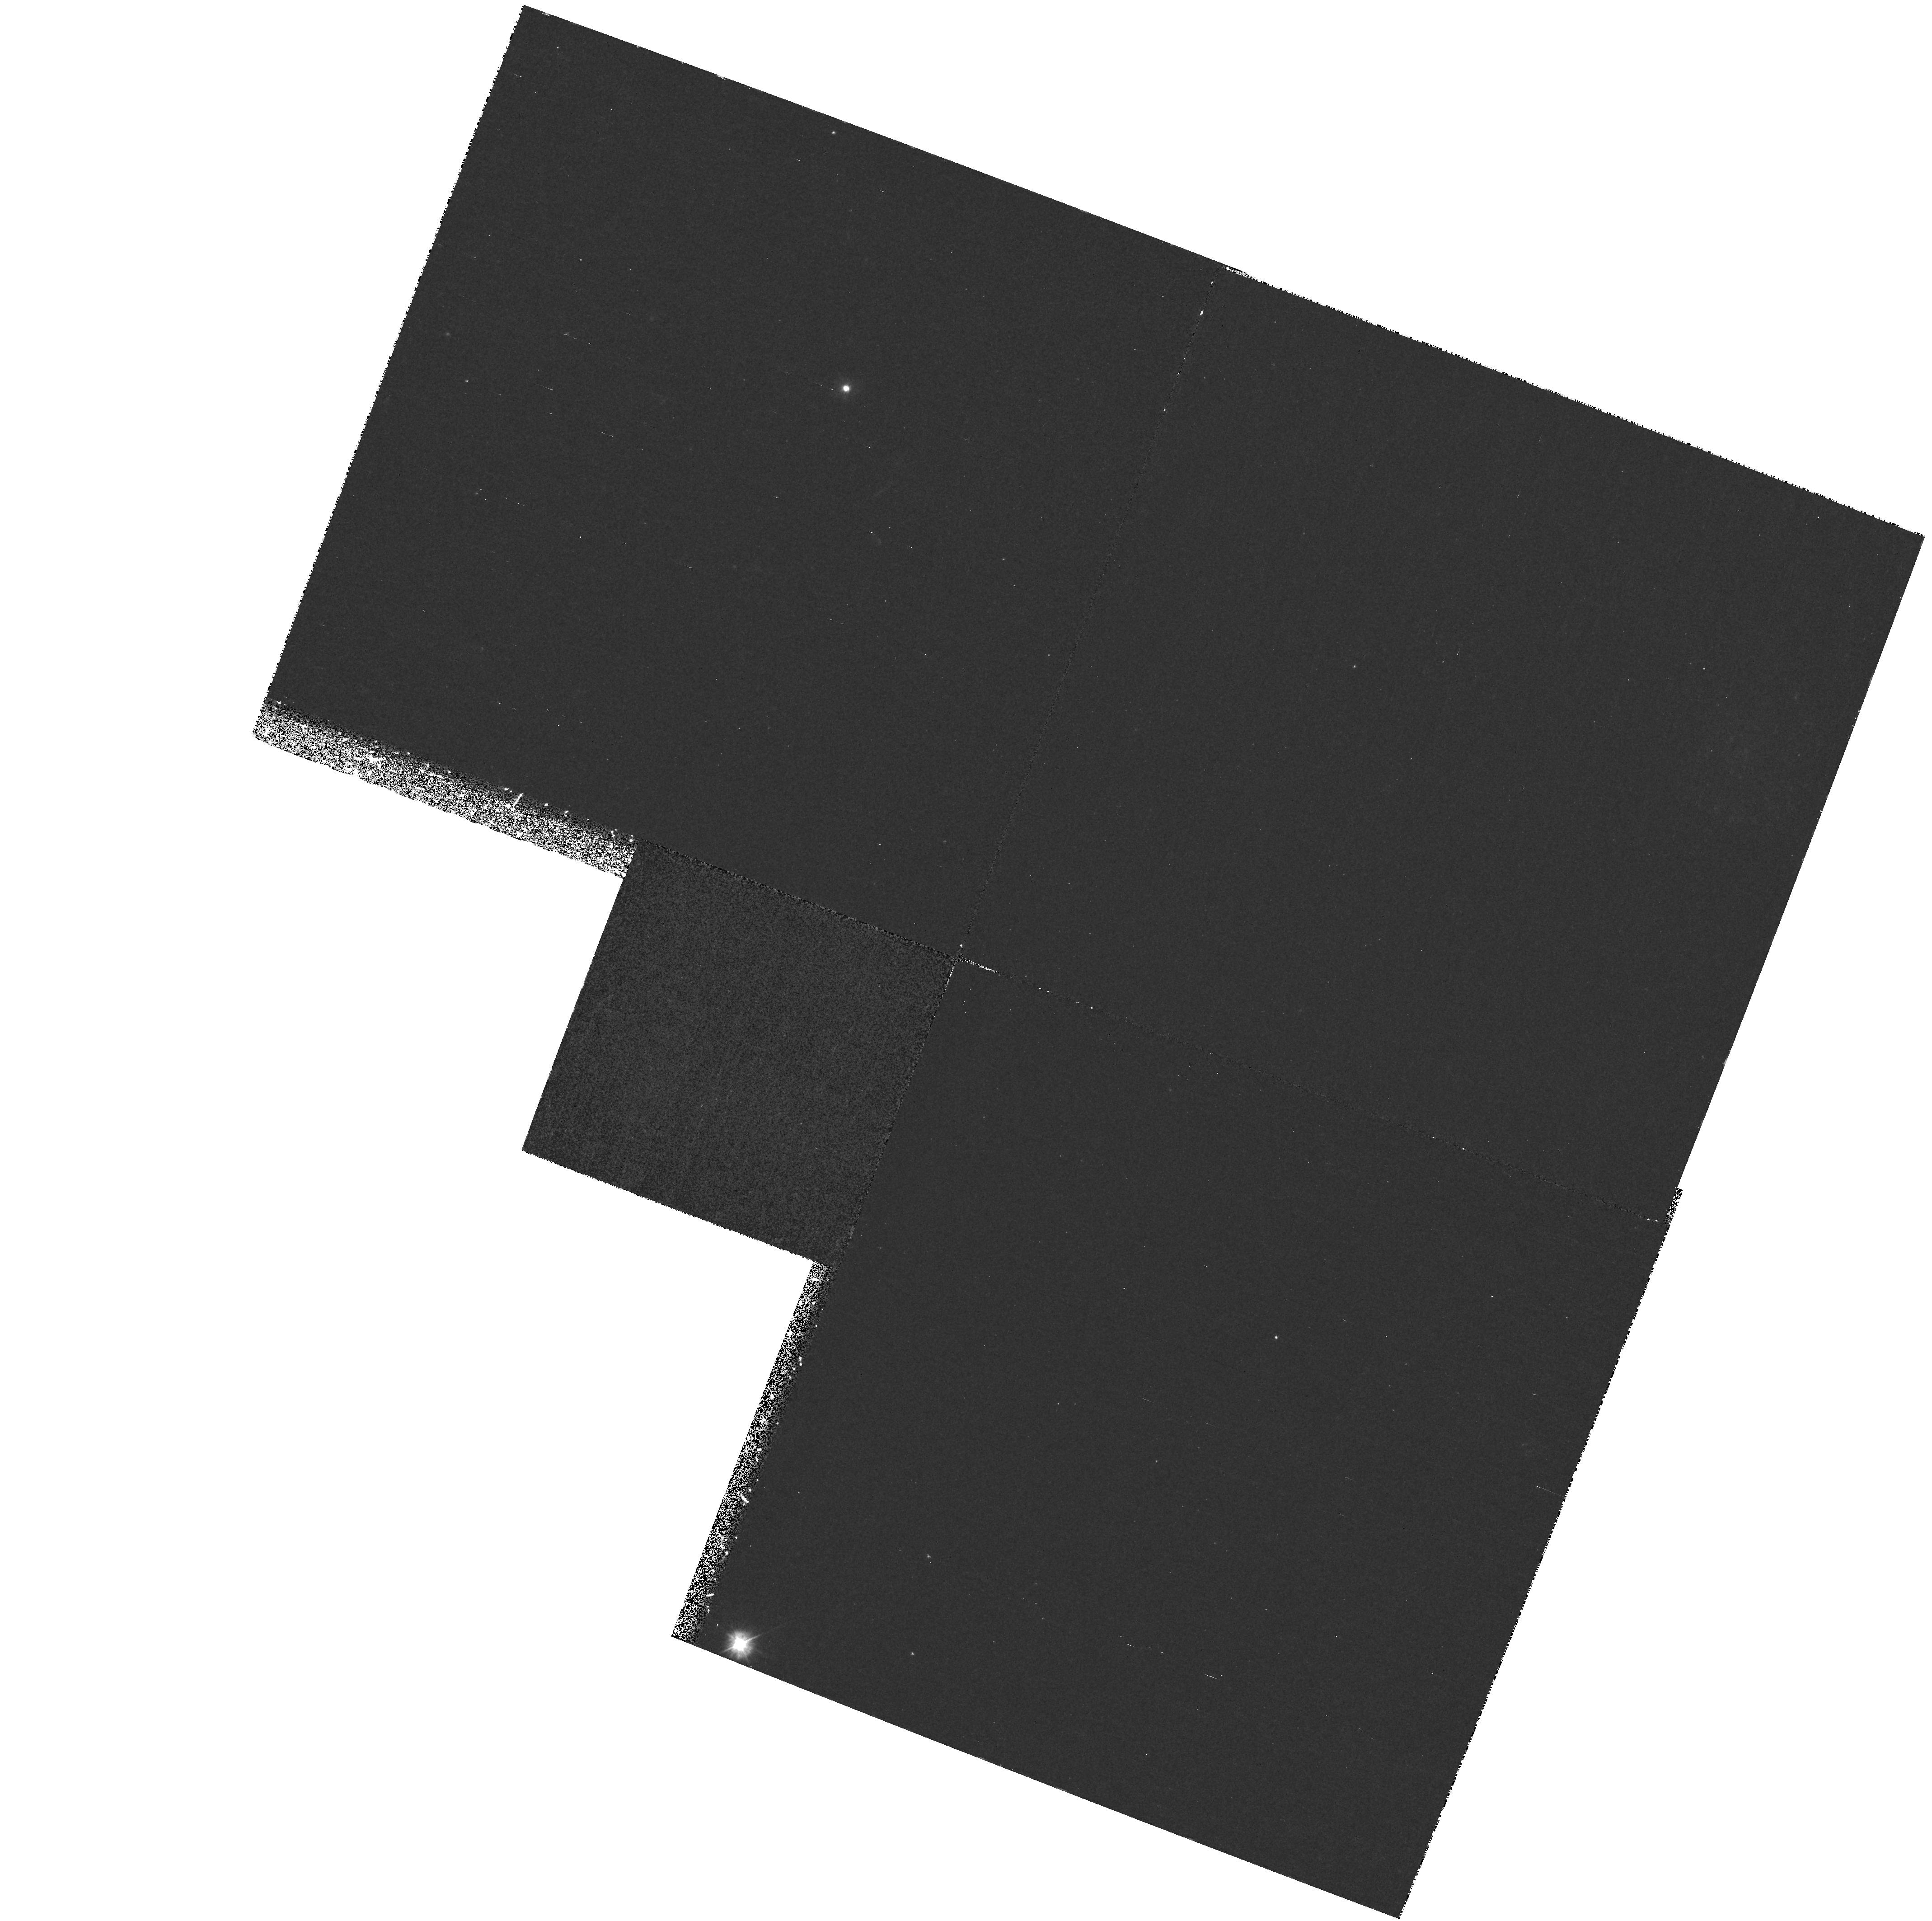
Target: HD131156A
Instrument: WFPC2/PC
Filter: F300W
Exposure: 1.1 h
Observation ID: hst_7585_01_wfpc2_pc_f300w_u4vb01

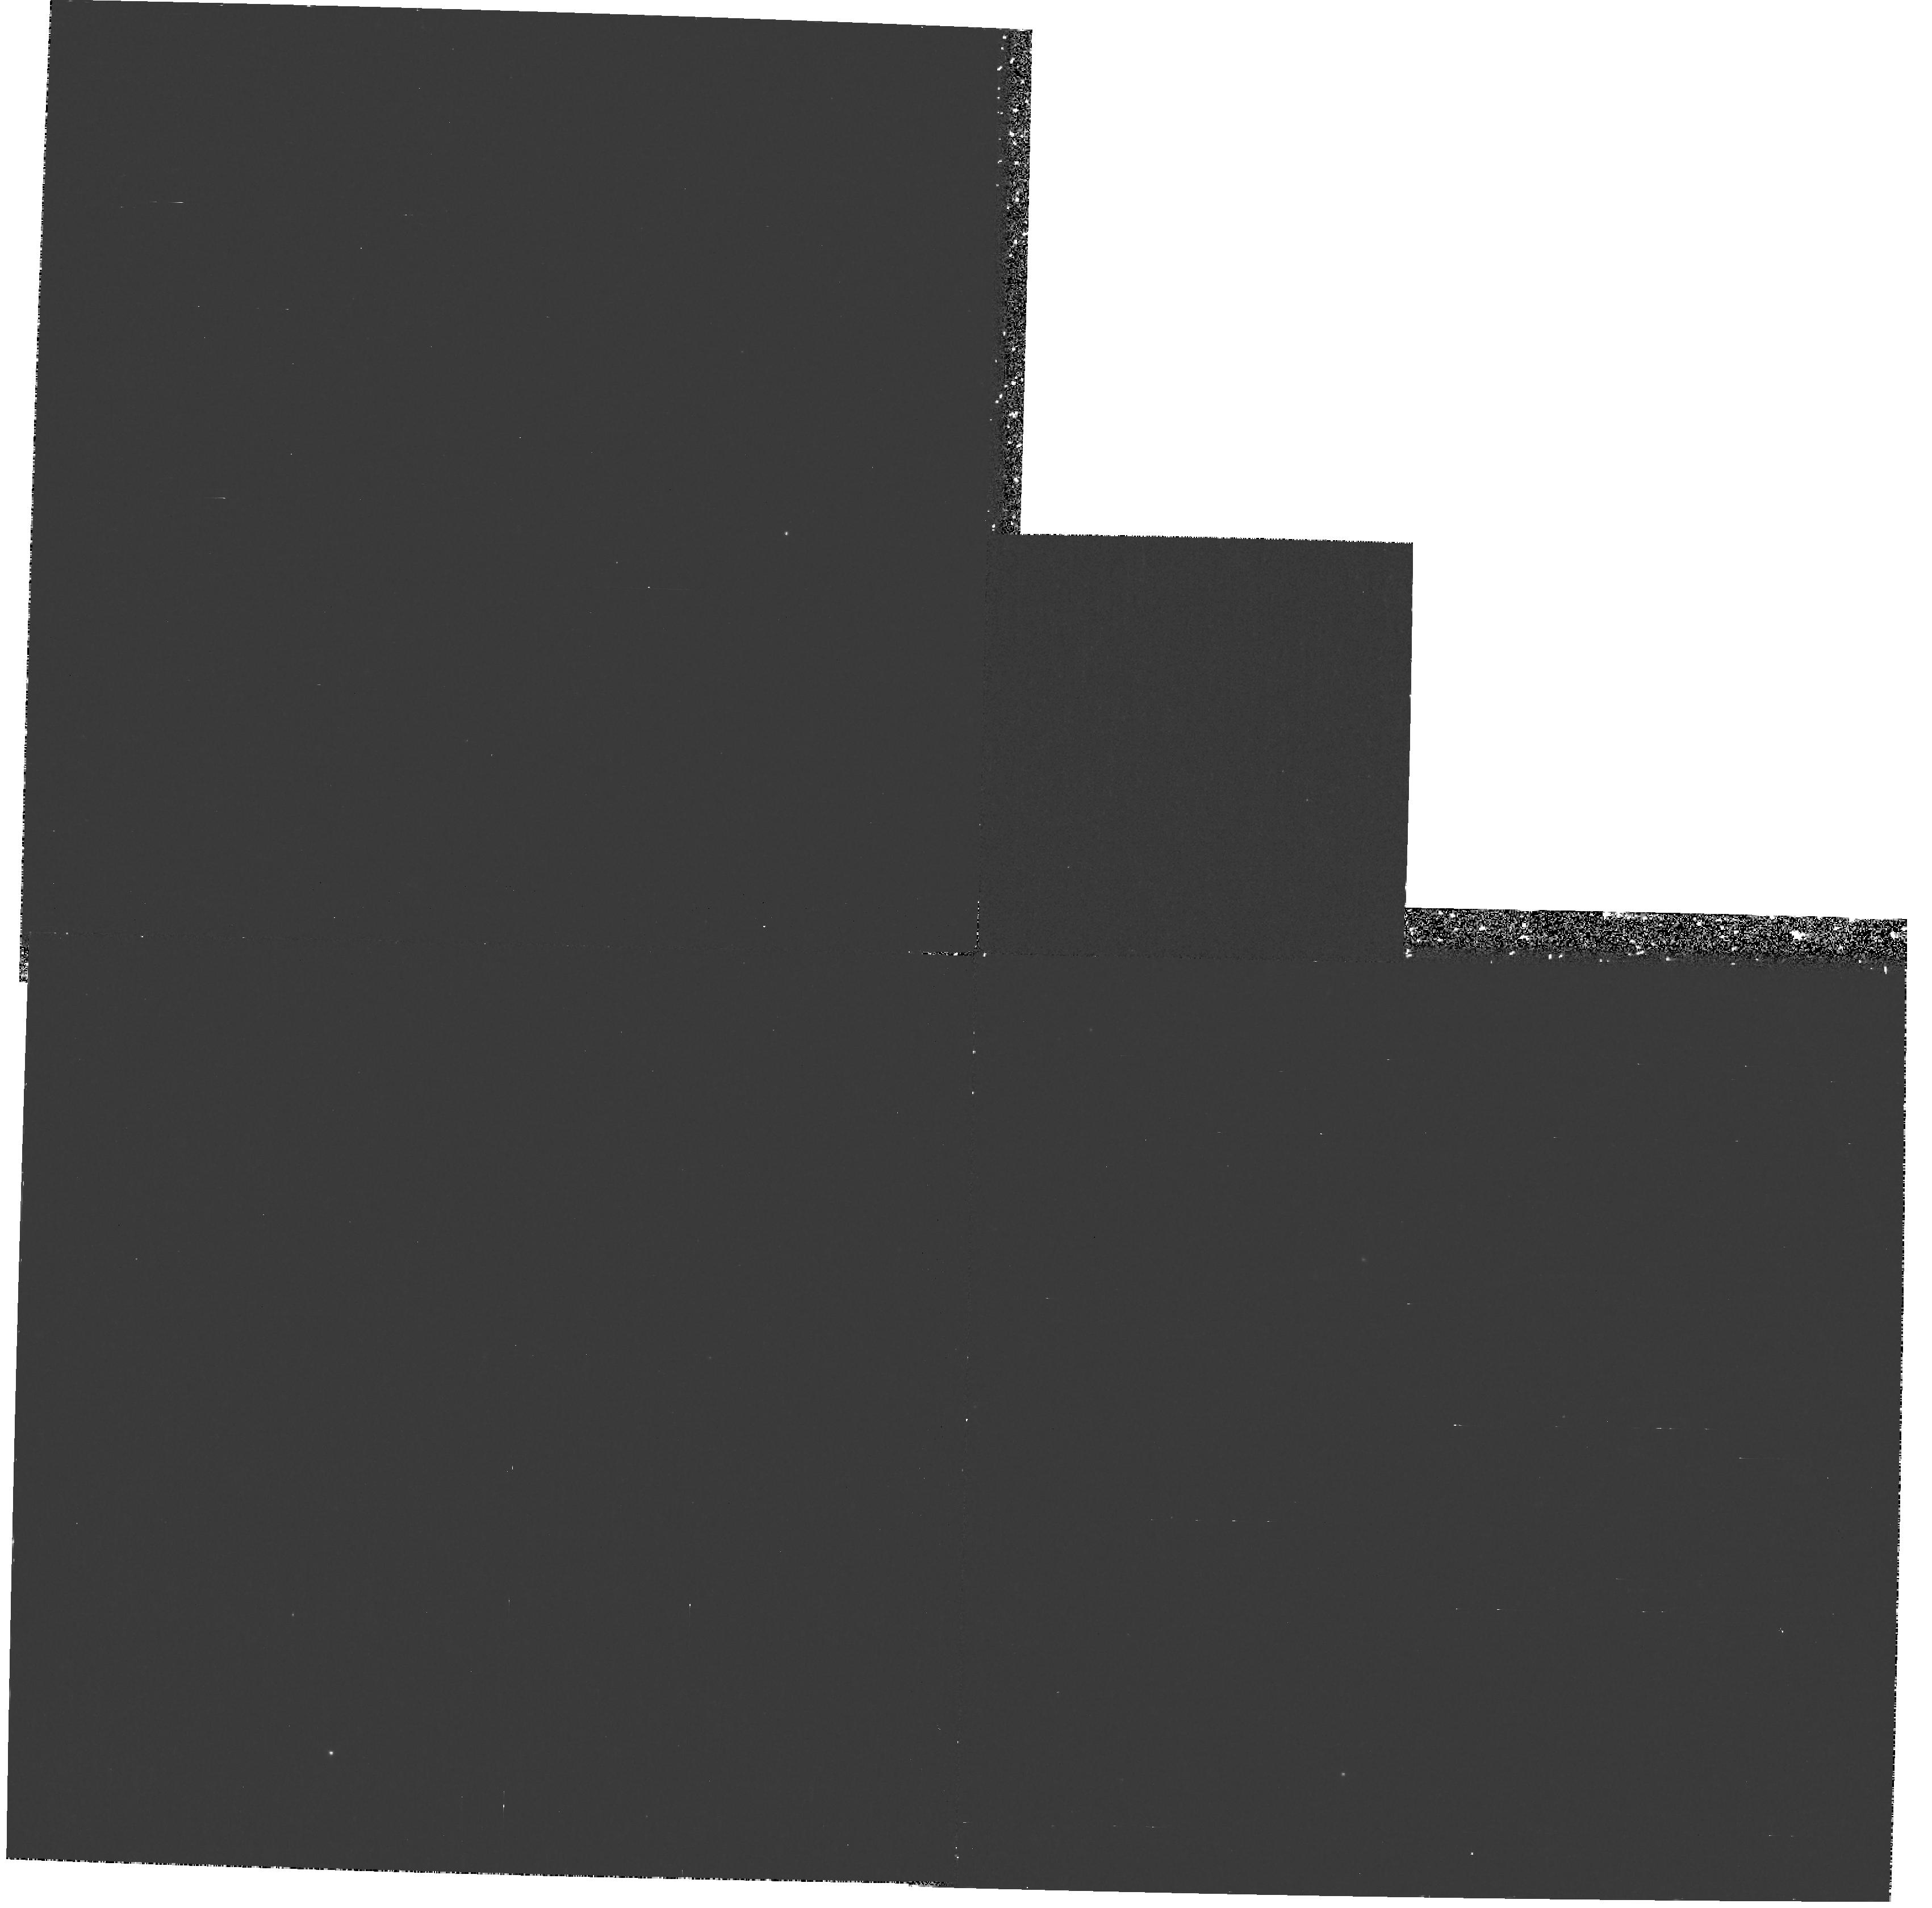
Target: HD131156A-NEW
Instrument: WFPC2/PC
Filter: F300W
Exposure: 57 min
Observation ID: hst_7585_51_wfpc2_pc_f300w_u4vb51

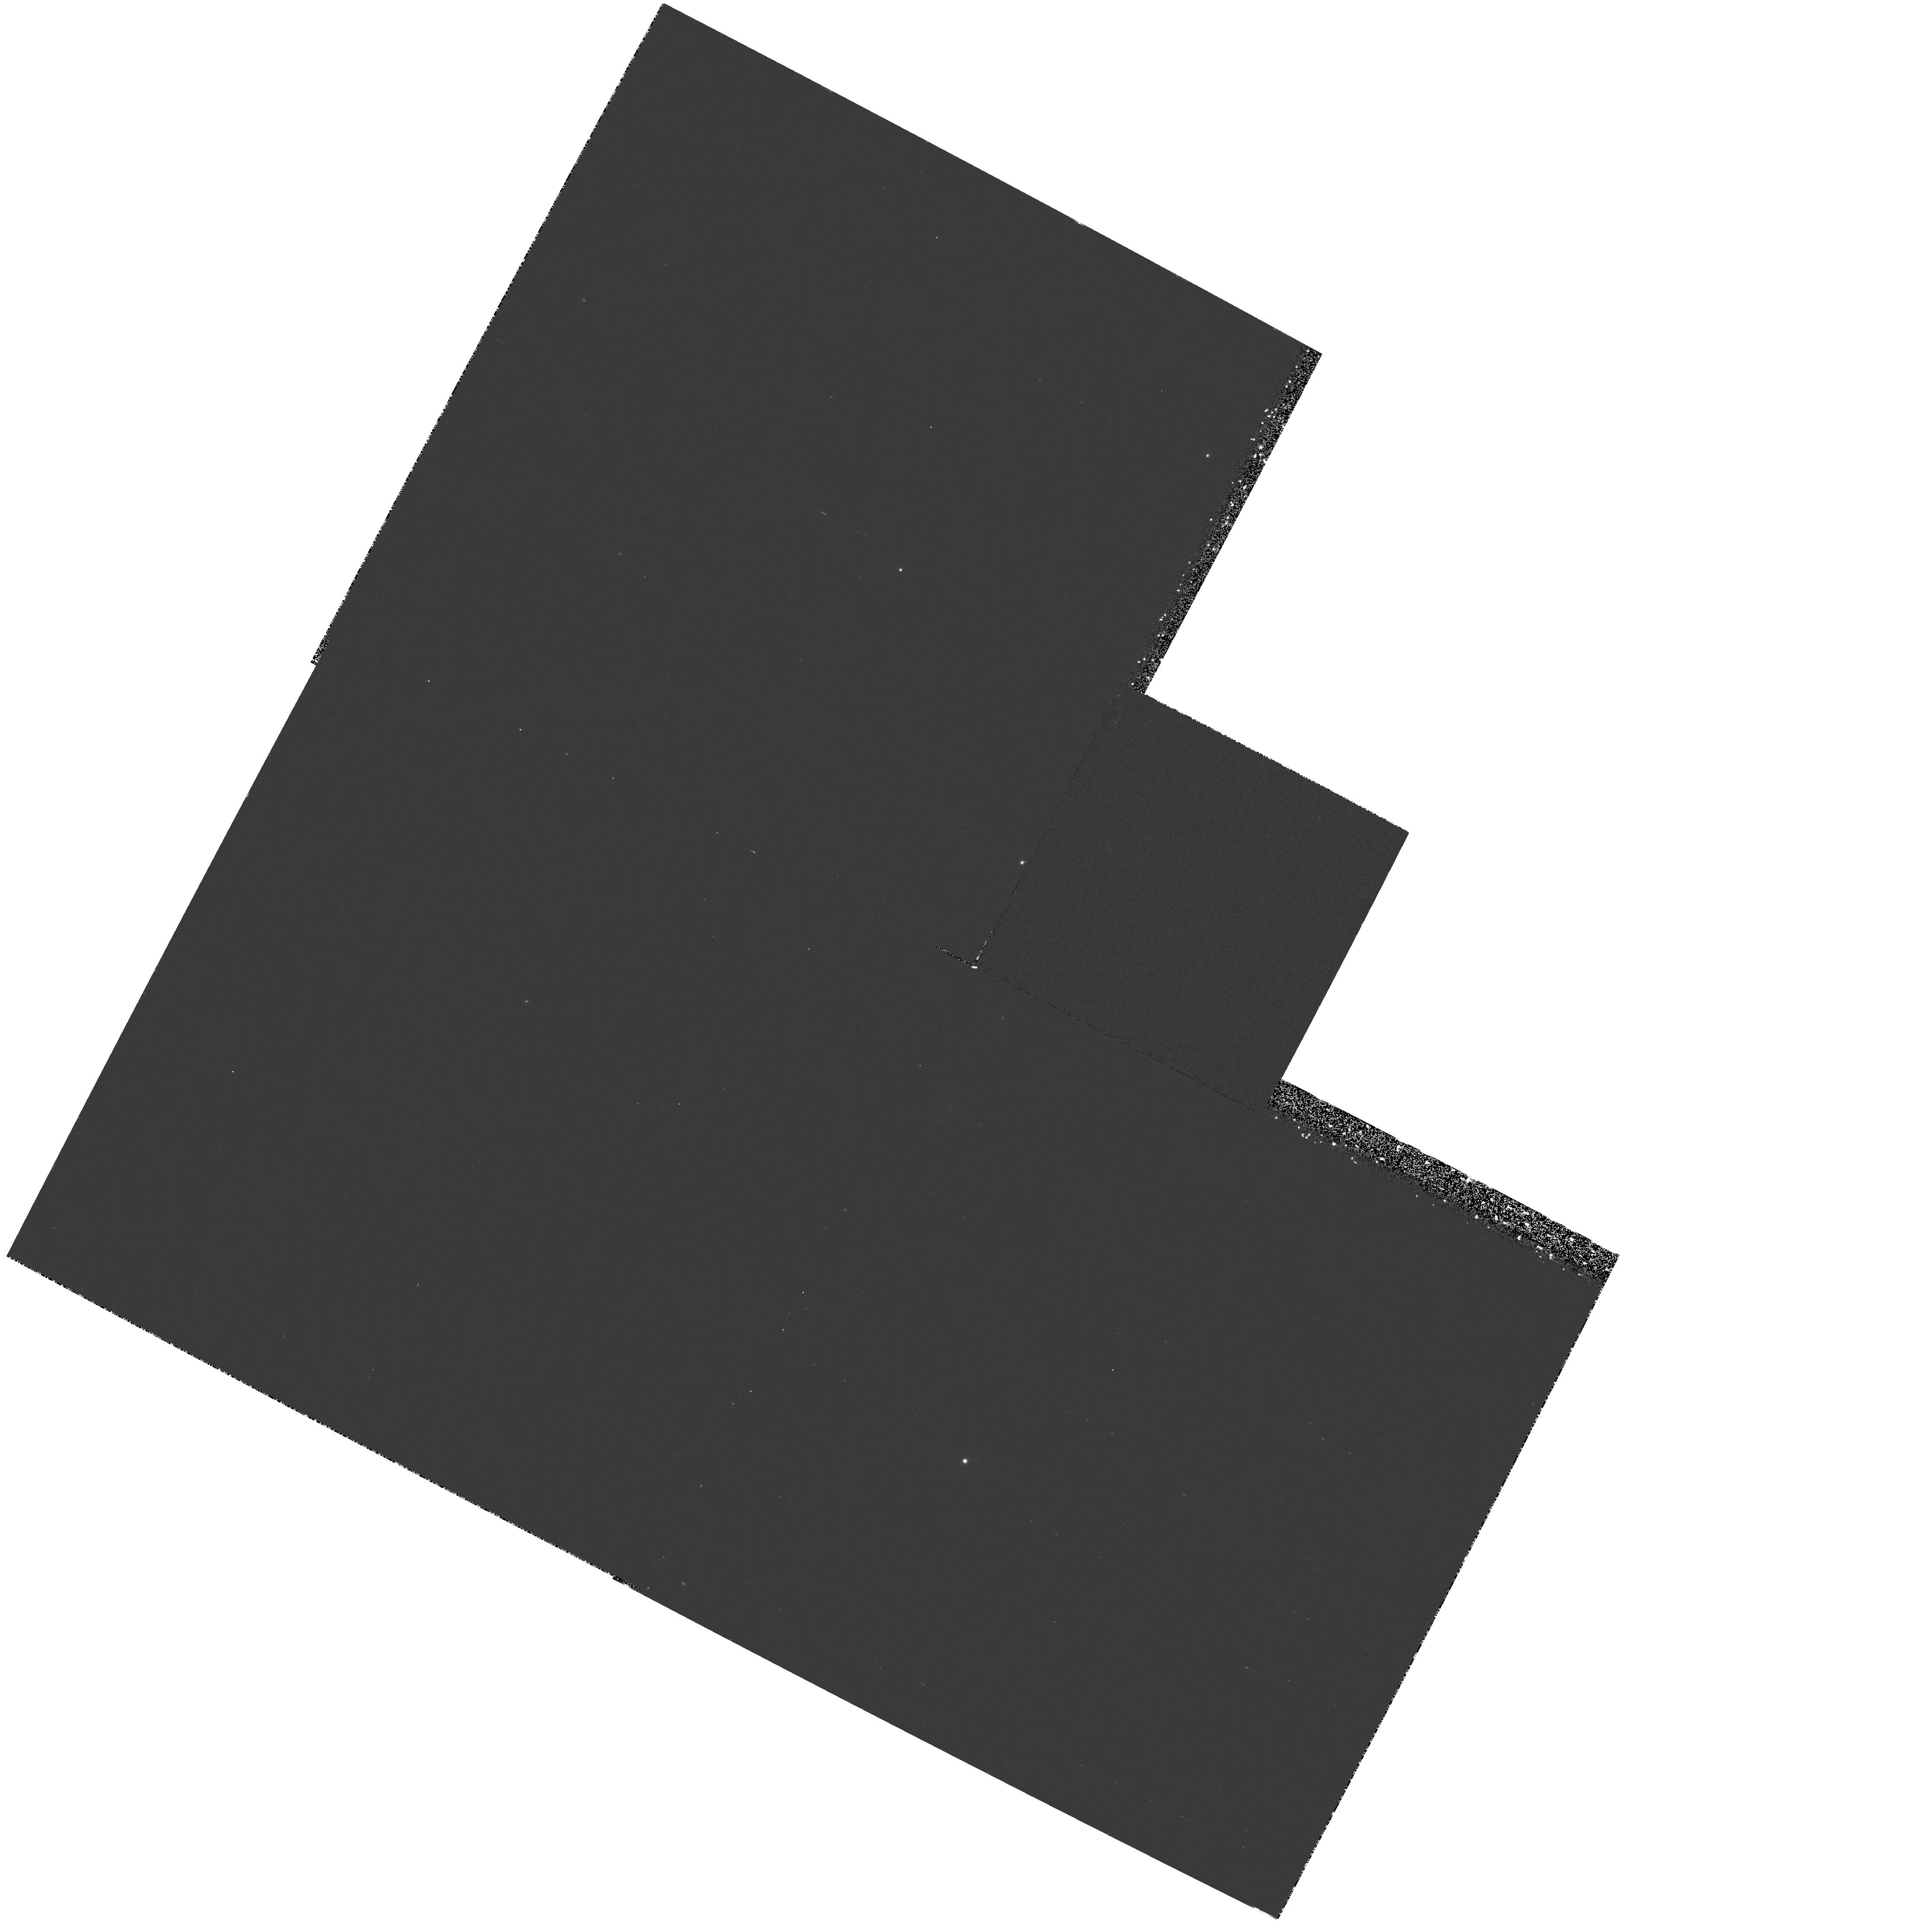
Target: HD115617-NEW
Instrument: WFPC2/PC
Filter: F300W
Exposure: 57 min
Observation ID: hst_7585_52_wfpc2_pc_f300w_u4vb52

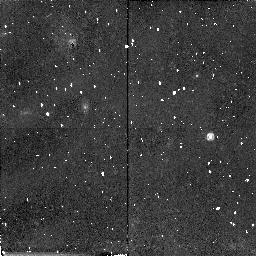
Target: HD115617
Instrument: NICMOS/NIC2
Filter: F160W
Exposure: 43 min
Observation ID: n4vb02010

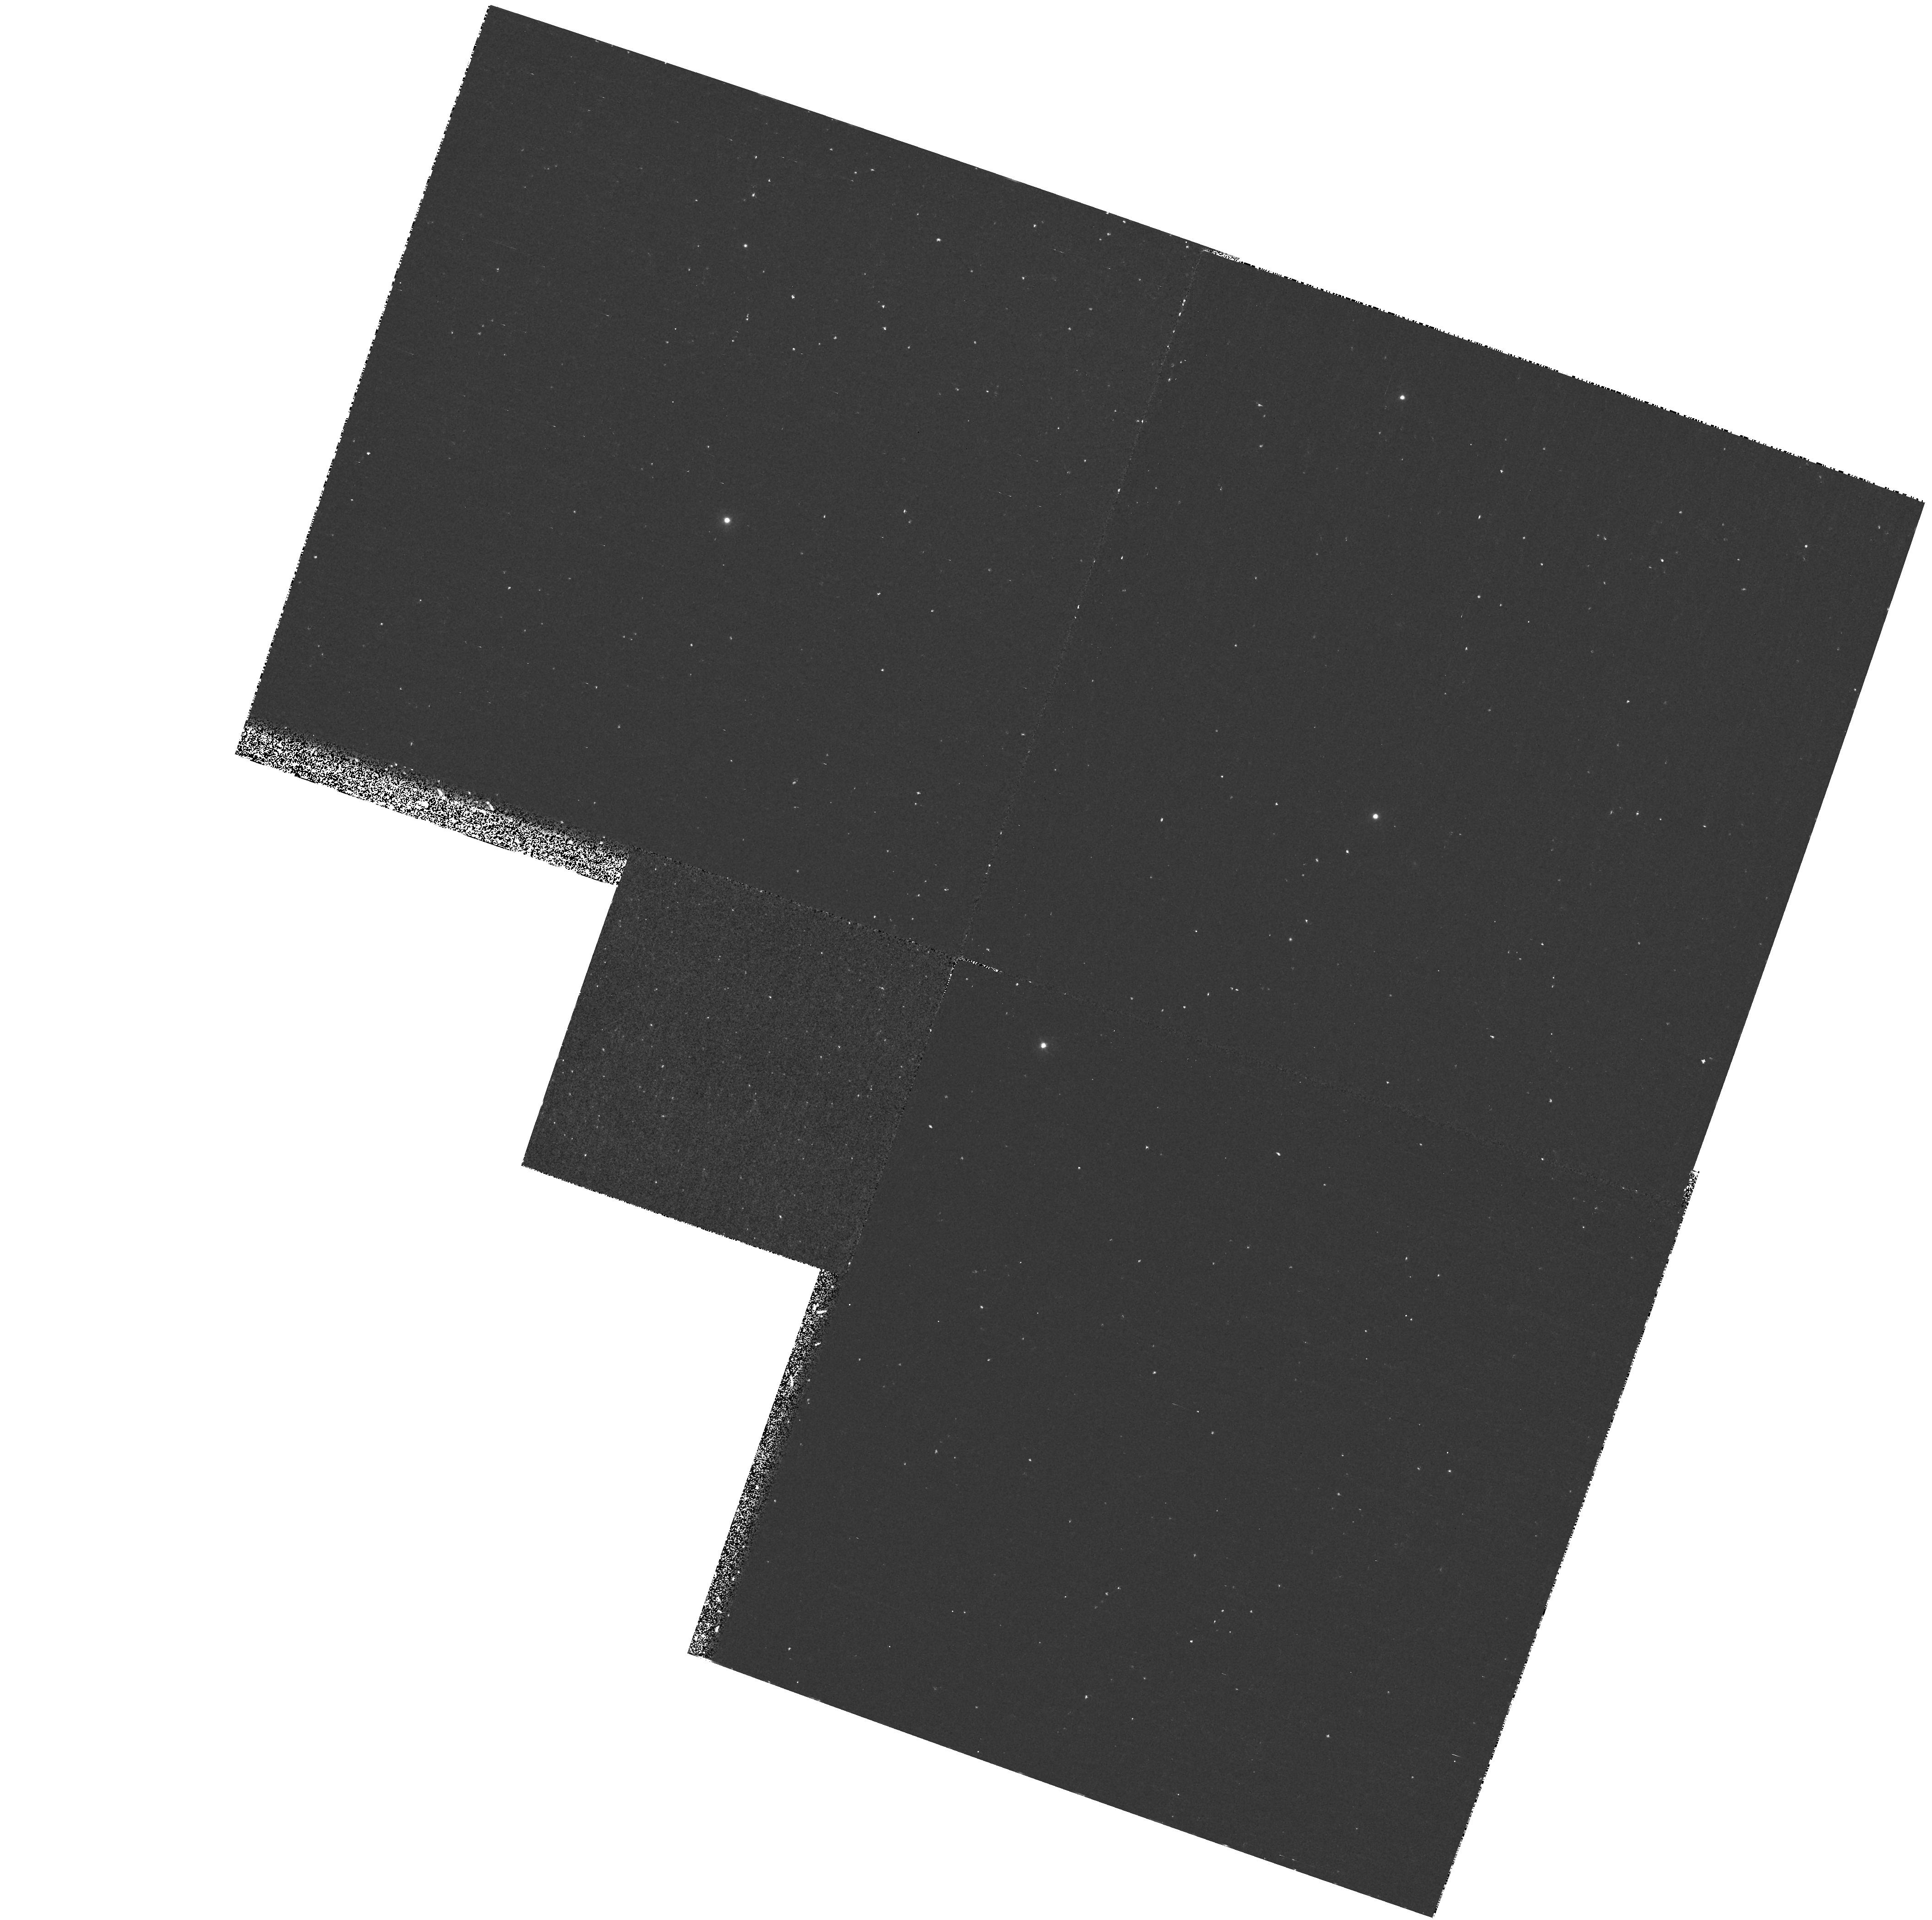
Target: HD115617
Instrument: WFPC2/PC
Filter: F300W
Exposure: 33 min
Observation ID: hst_7585_02_wfpc2_pc_f300w_u4vb02

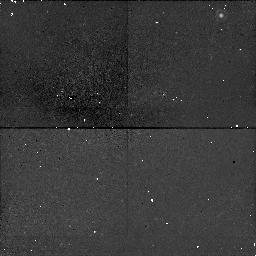
Target: HD131156A
Instrument: NICMOS/NIC1
Filter: F160W
Exposure: 43 min
Observation ID: n4vb01020

Effects of Activity on Stellar Atmospheres (PI: Timothy, John G.)

Mode 1.3 and 2.3 echelle spectra will be obtained for Xi Boo A and 61 Vir, a matched pair of active and inactive G8V stars. Differences in the detailed spectra of these stars will be used to explore how nonradiative heating affects the thermodynamic structure of the upper photosphere, chromosphere, and transition region. We also hope to use the continuum flux as a function of wavelength to constrain the filling factor of hot and cold components at various levels in the atmosphere. Finally, line shapes and shifts will provide information about turbulence and bulk flows throughout the atmosphere. These data will be compared with spatially-resolved spectra of active and quiet solar features recorded at wavelengths between 110 nm and 160 nm with the SUMER instrument on SOHO.